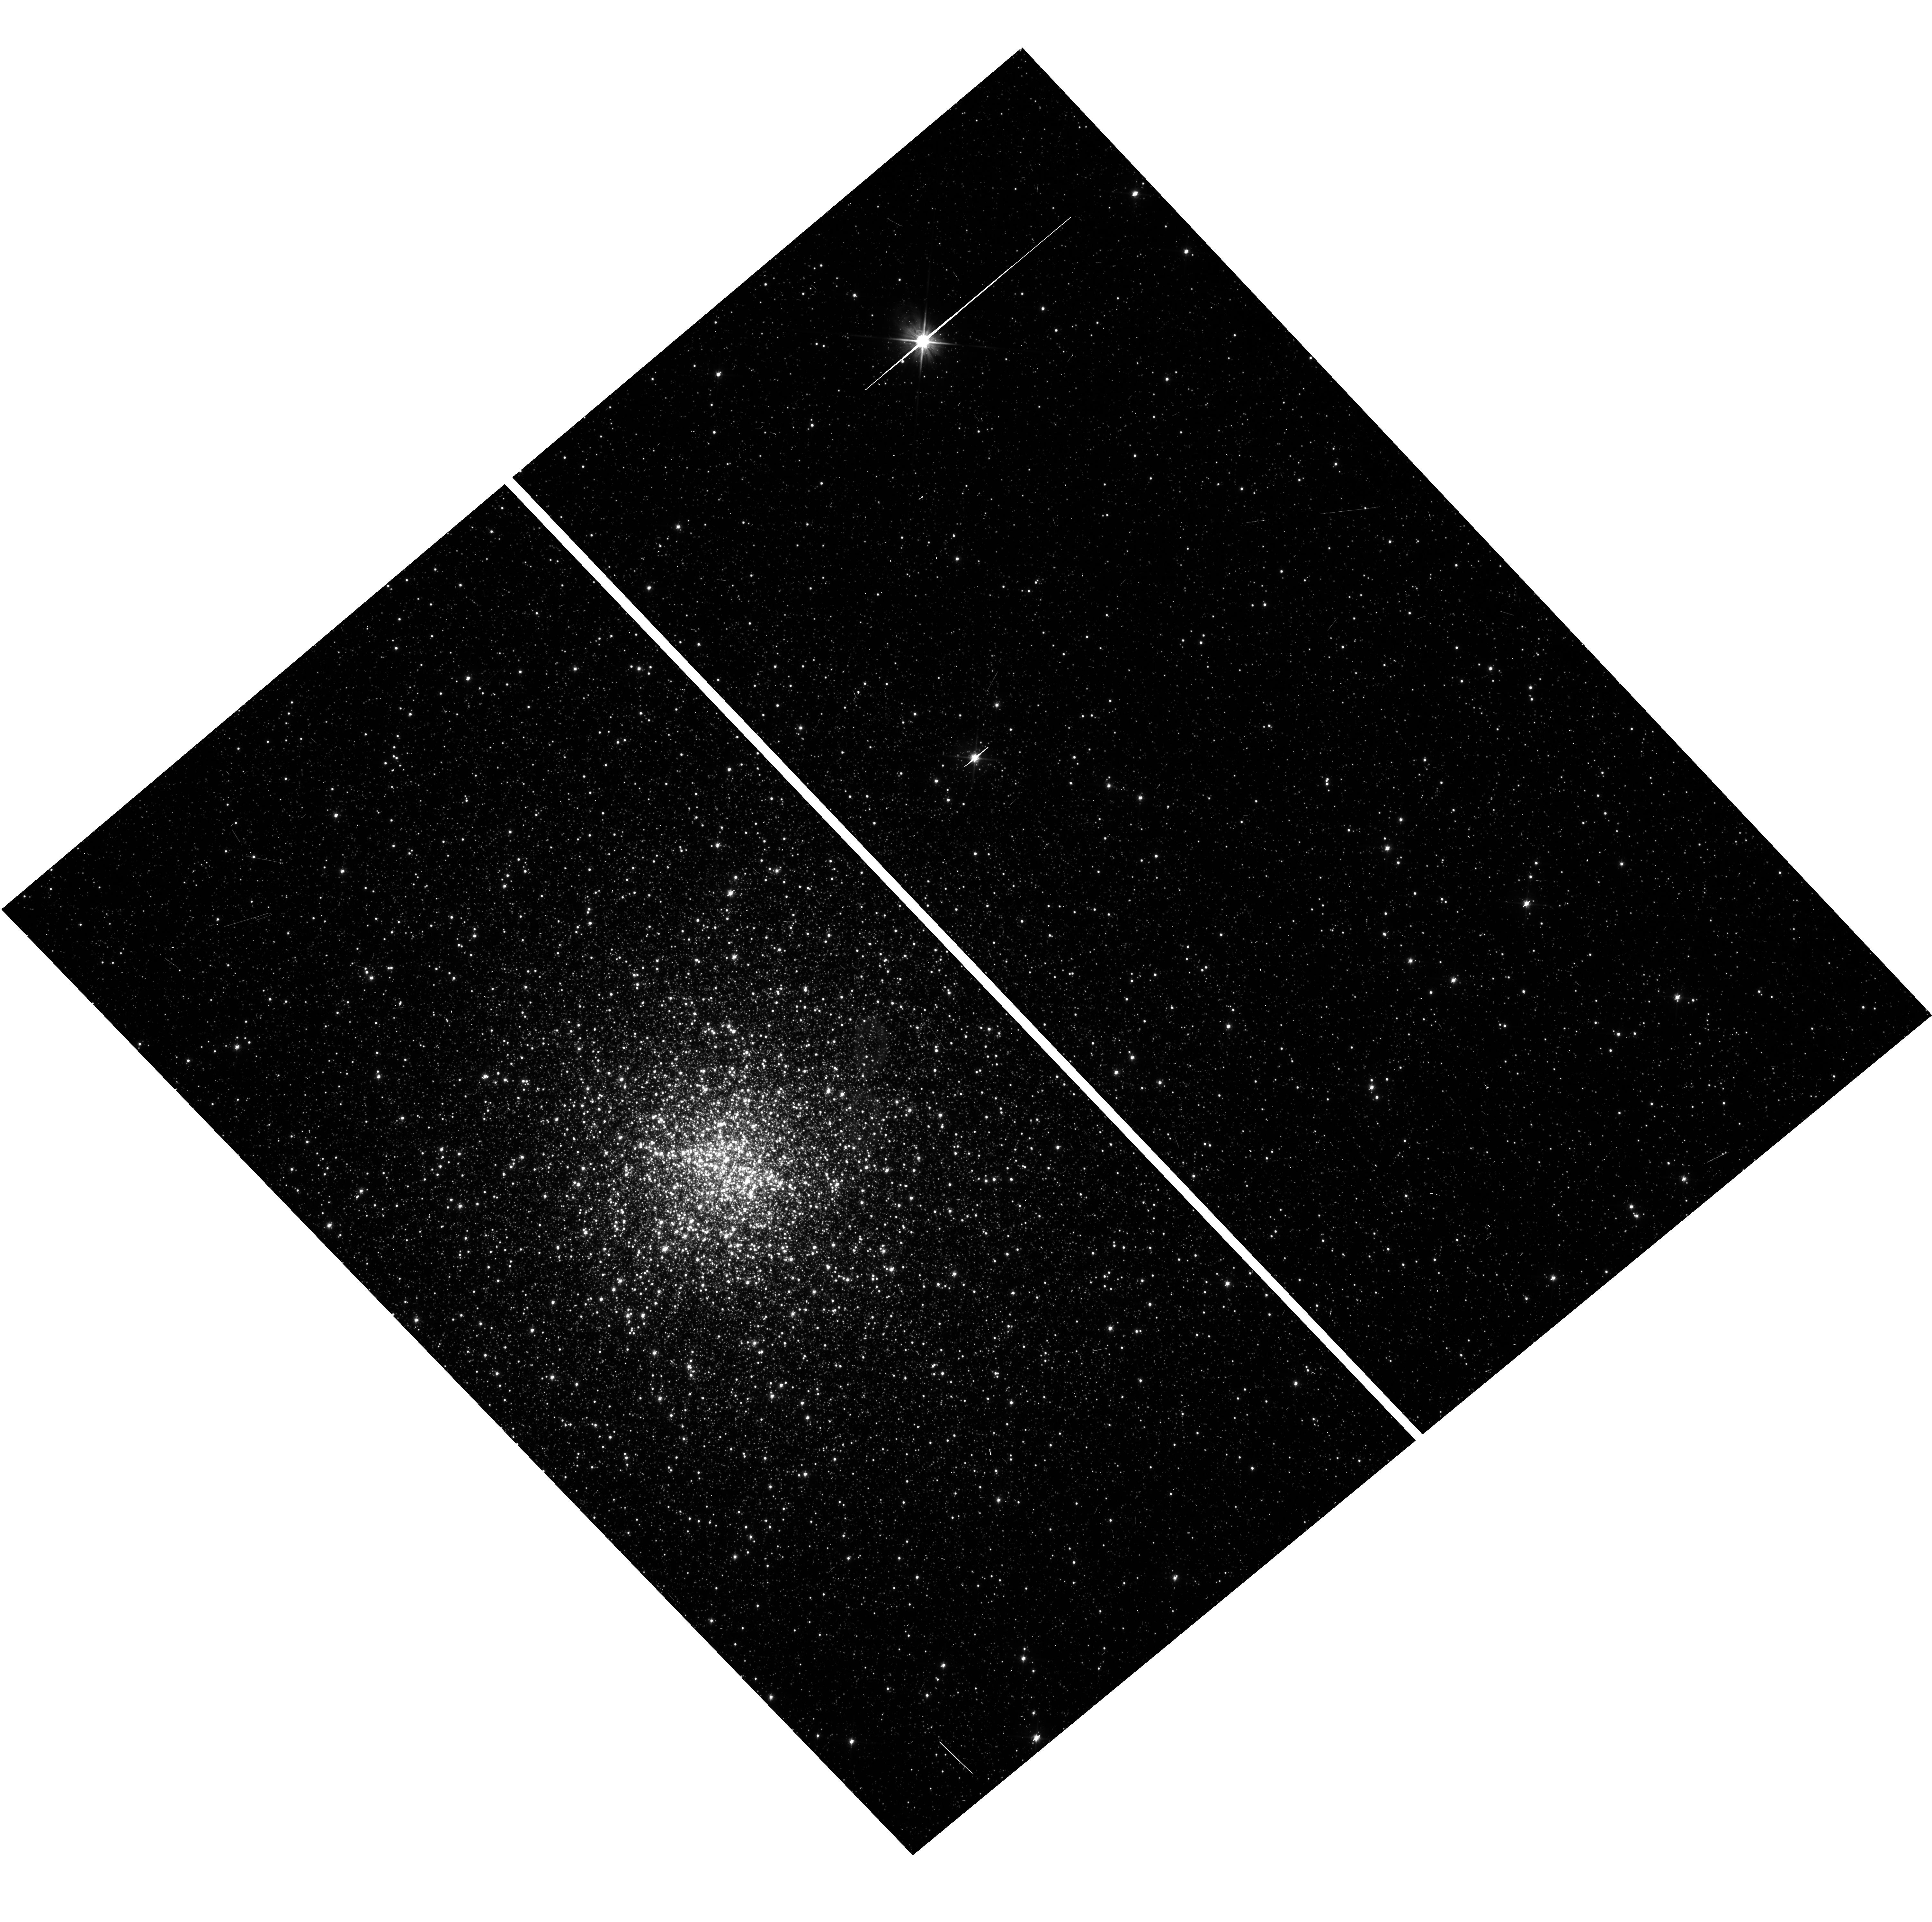
Target: PSR6440B. Instrument: WFC3/UVIS. Filter: F606W. Exposure: 6 min. Observation ID: hst_13410_07_wfc3_uvis_f606w_icaj07

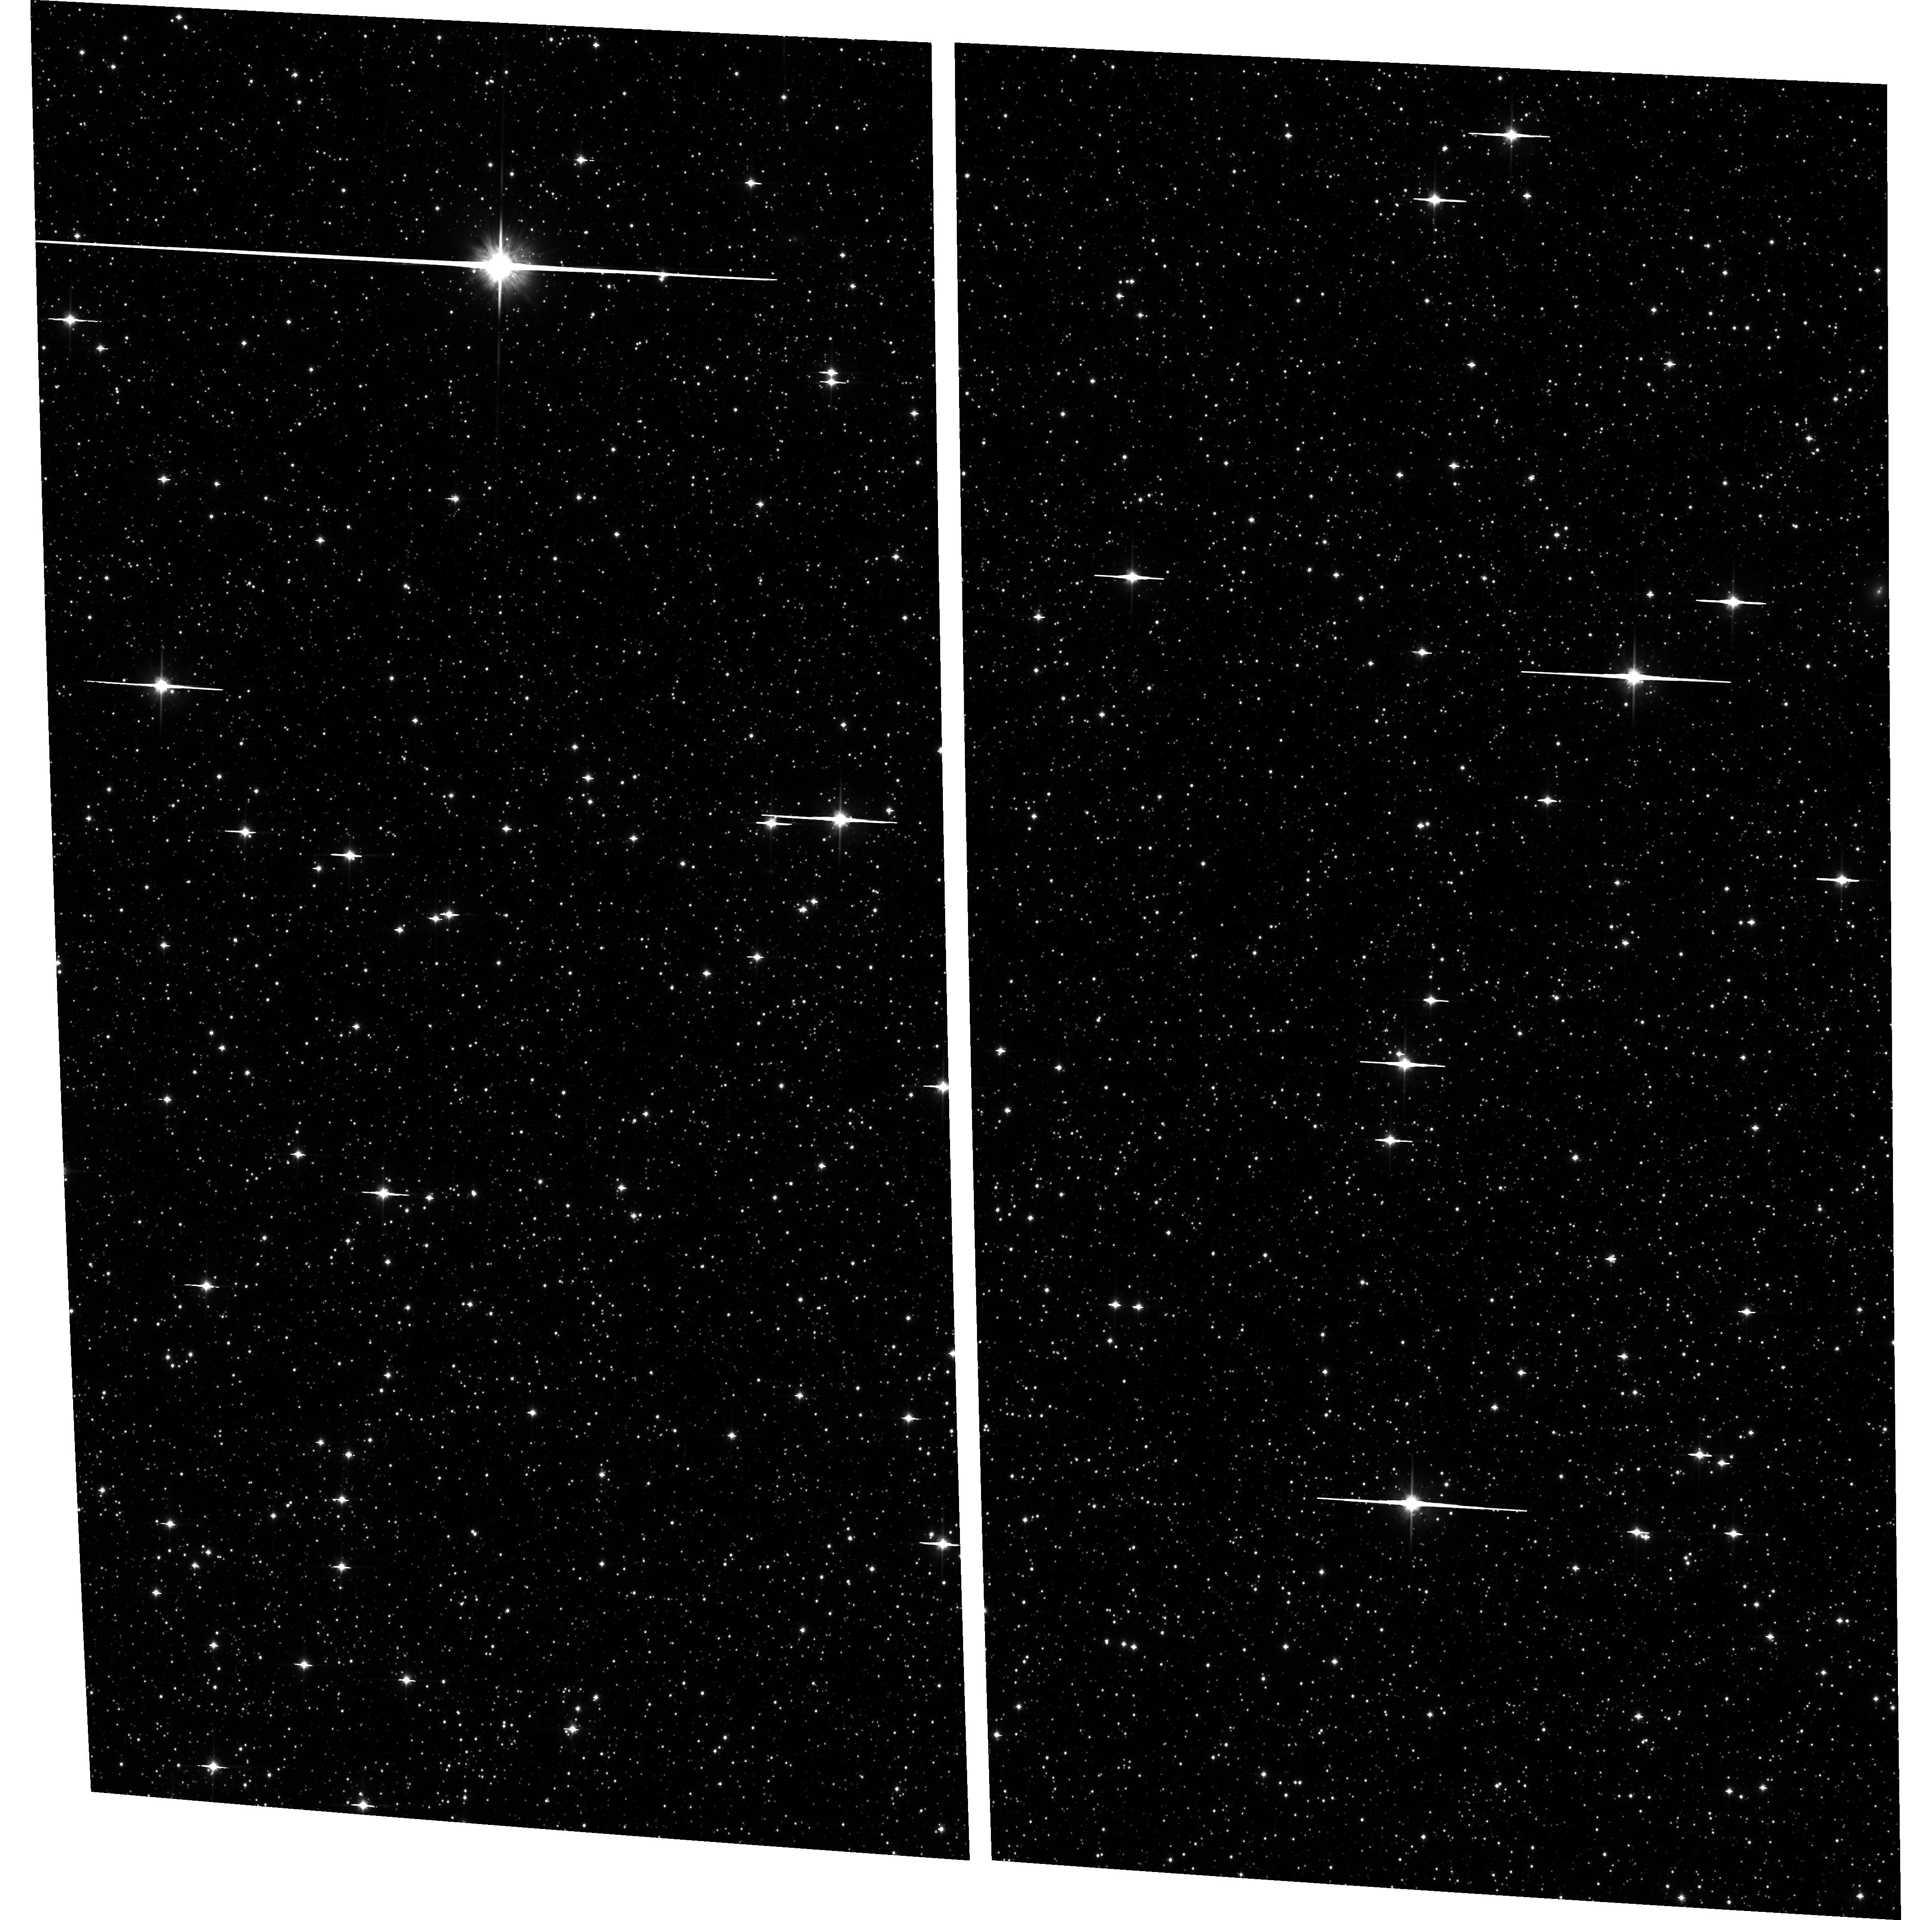
Target: field at RA 267.168°, Dec -20.297°. Instrument: ACS/WFC. Filter: F814W. Exposure: 25 min. Observation ID: hst_13410_04_acs_wfc_f814w_jcaj04

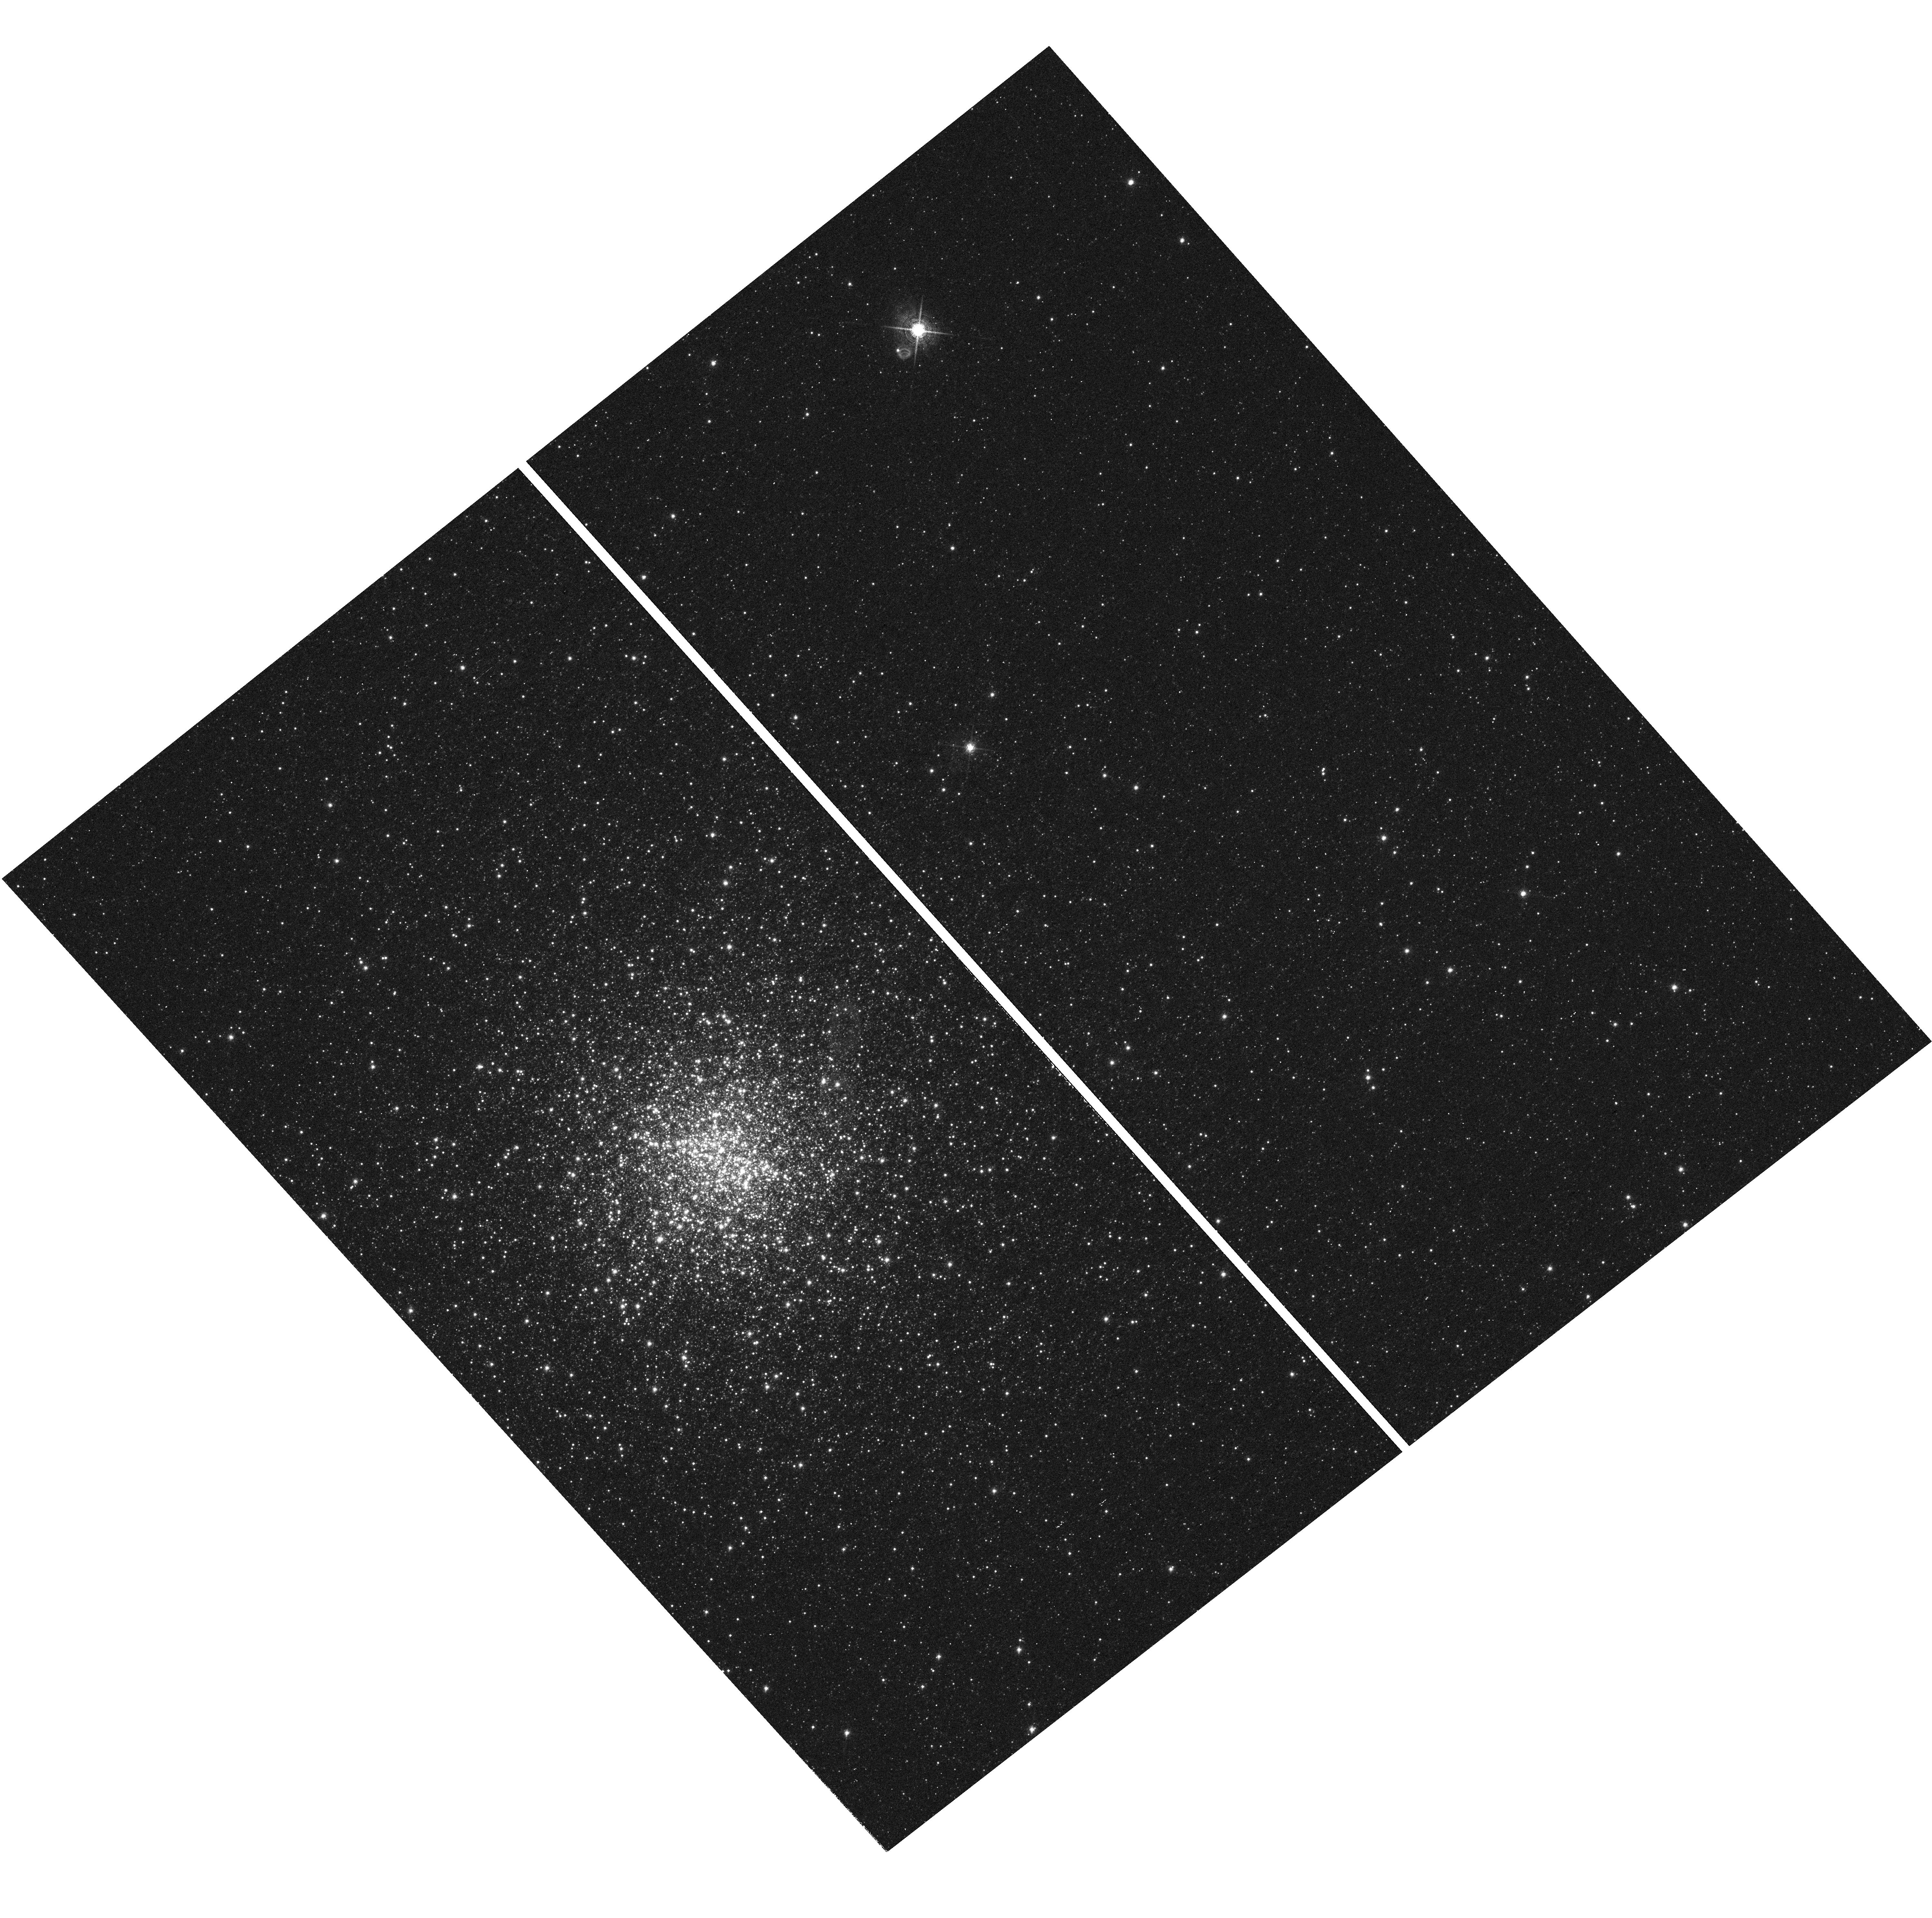
Target: PSR6440B. Instrument: WFC3/UVIS. Filter: F656N. Exposure: 31 min. Observation ID: hst_13410_10_wfc3_uvis_f656n_icaj10

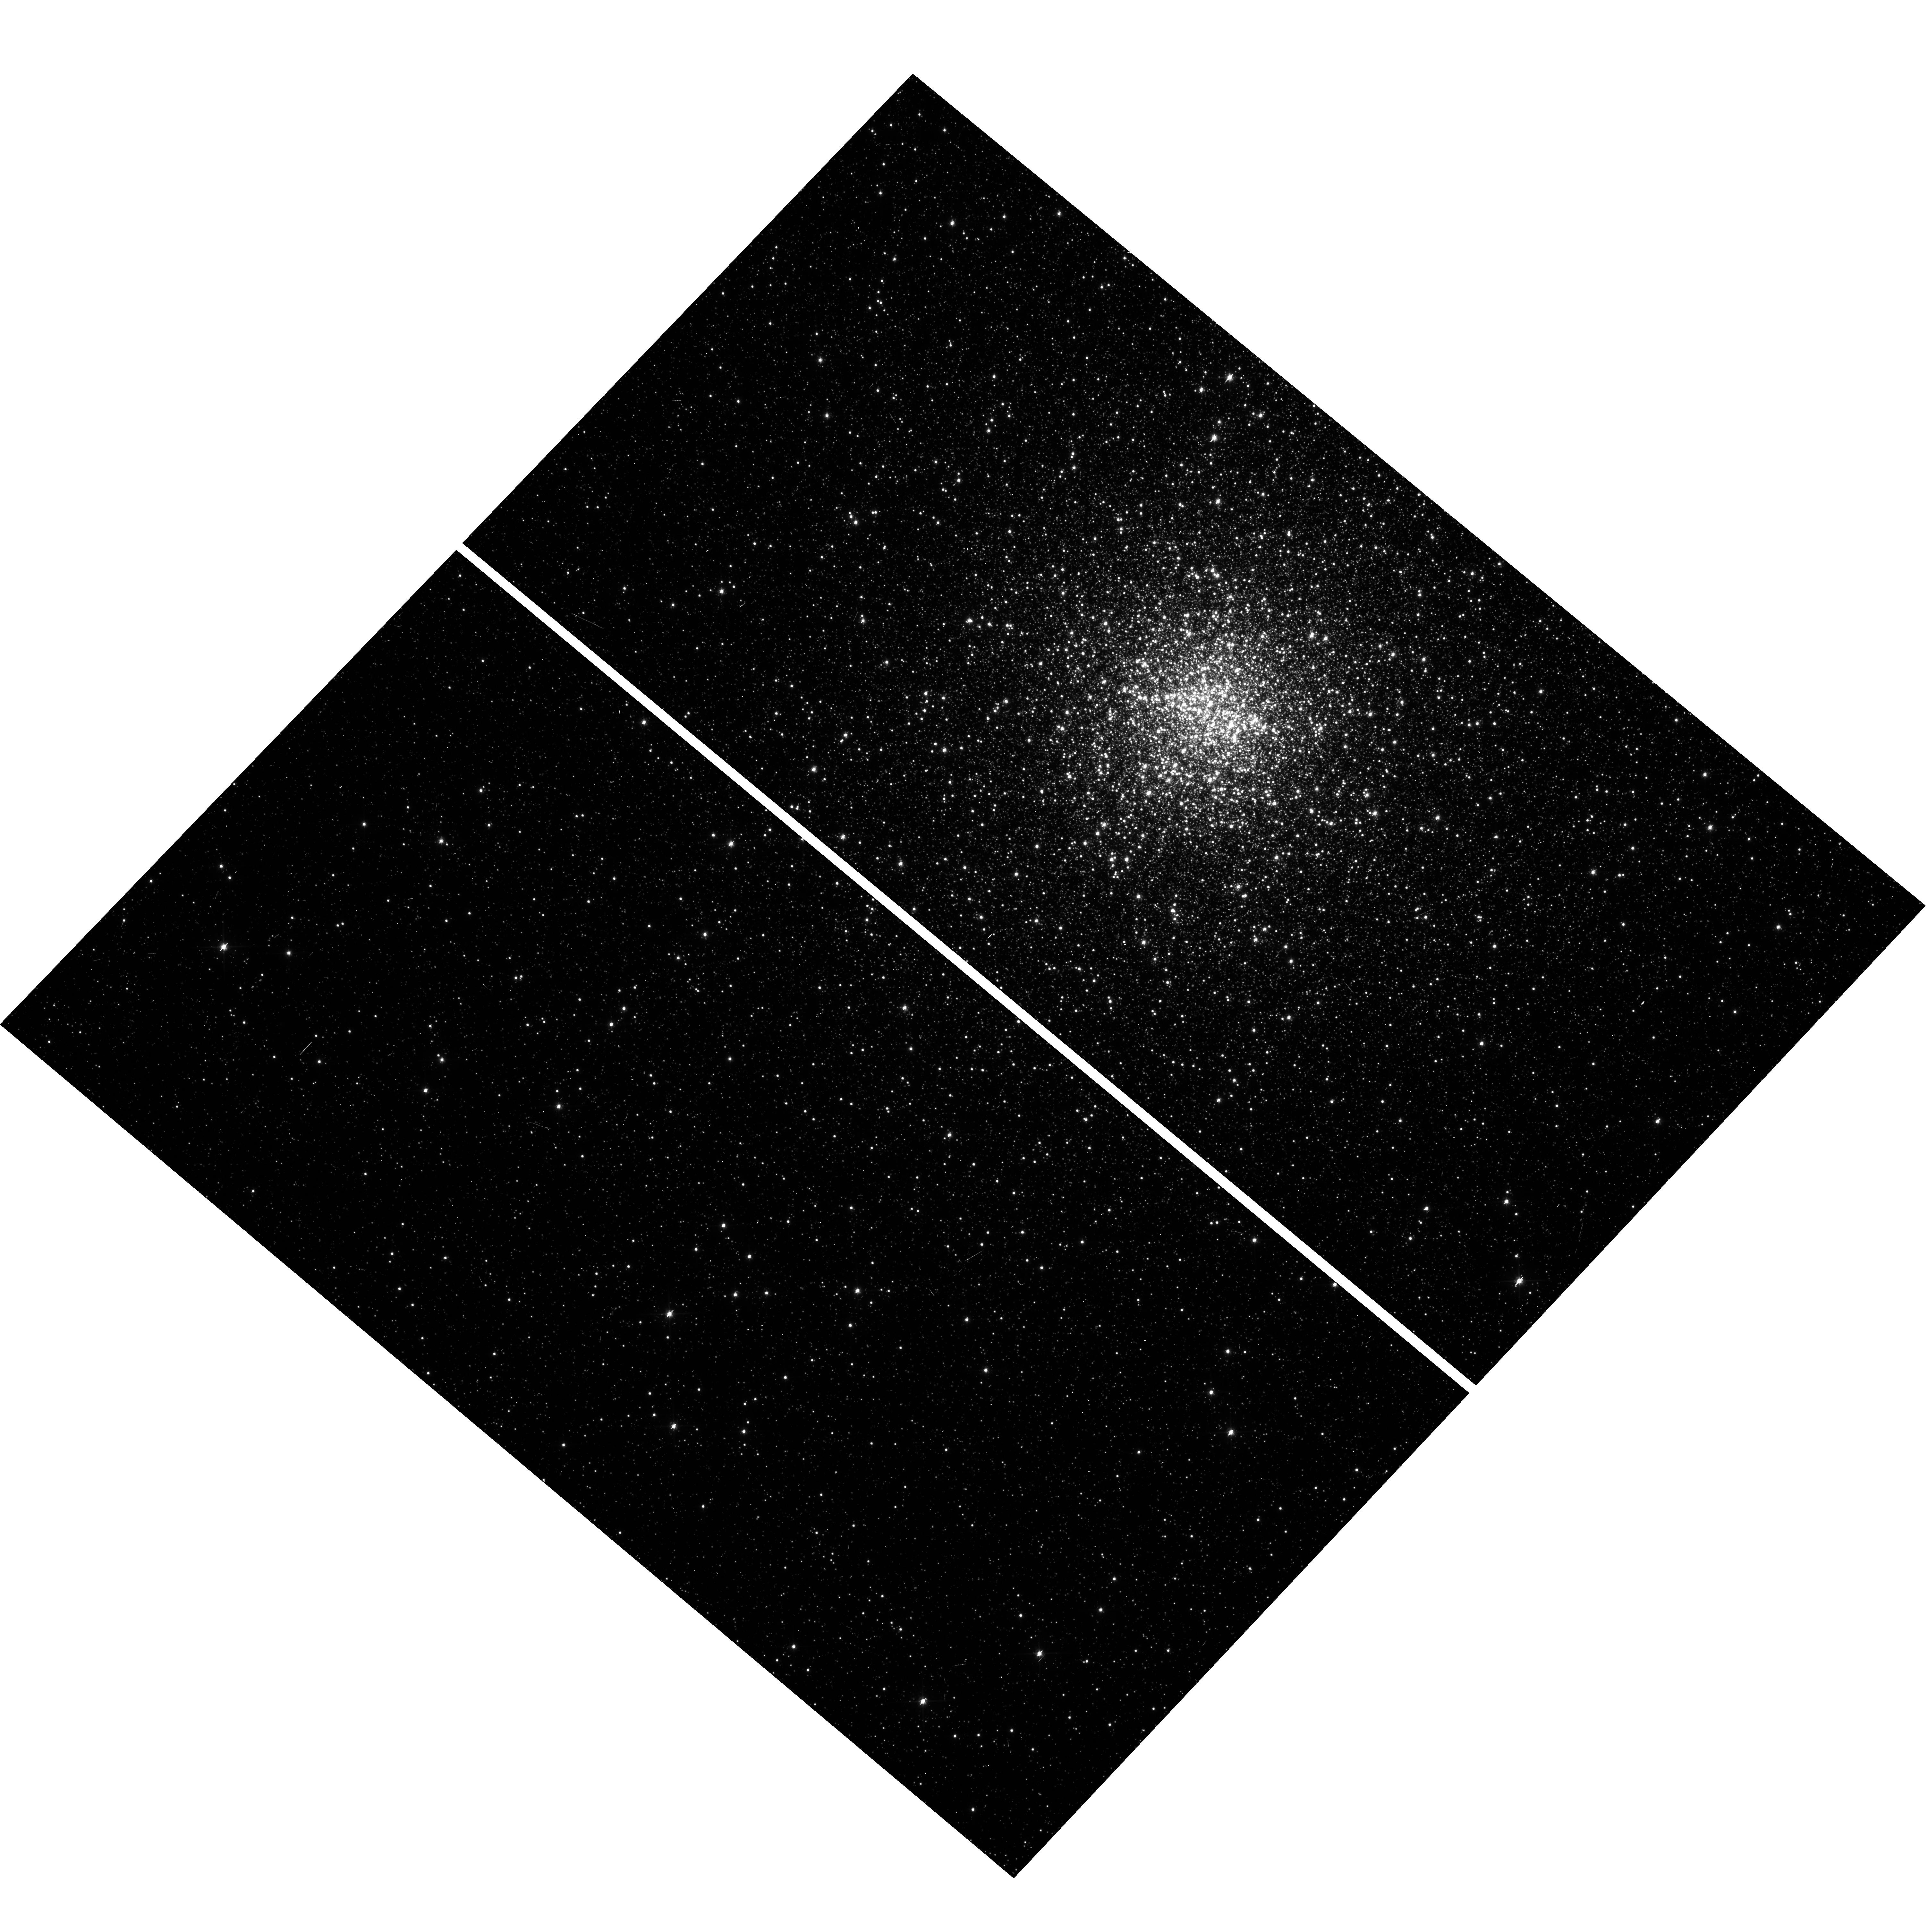
Target: PSR6440B. Instrument: WFC3/UVIS. Filter: F606W. Exposure: 6 min. Observation ID: hst_13410_12_wfc3_uvis_f606w_icaj12

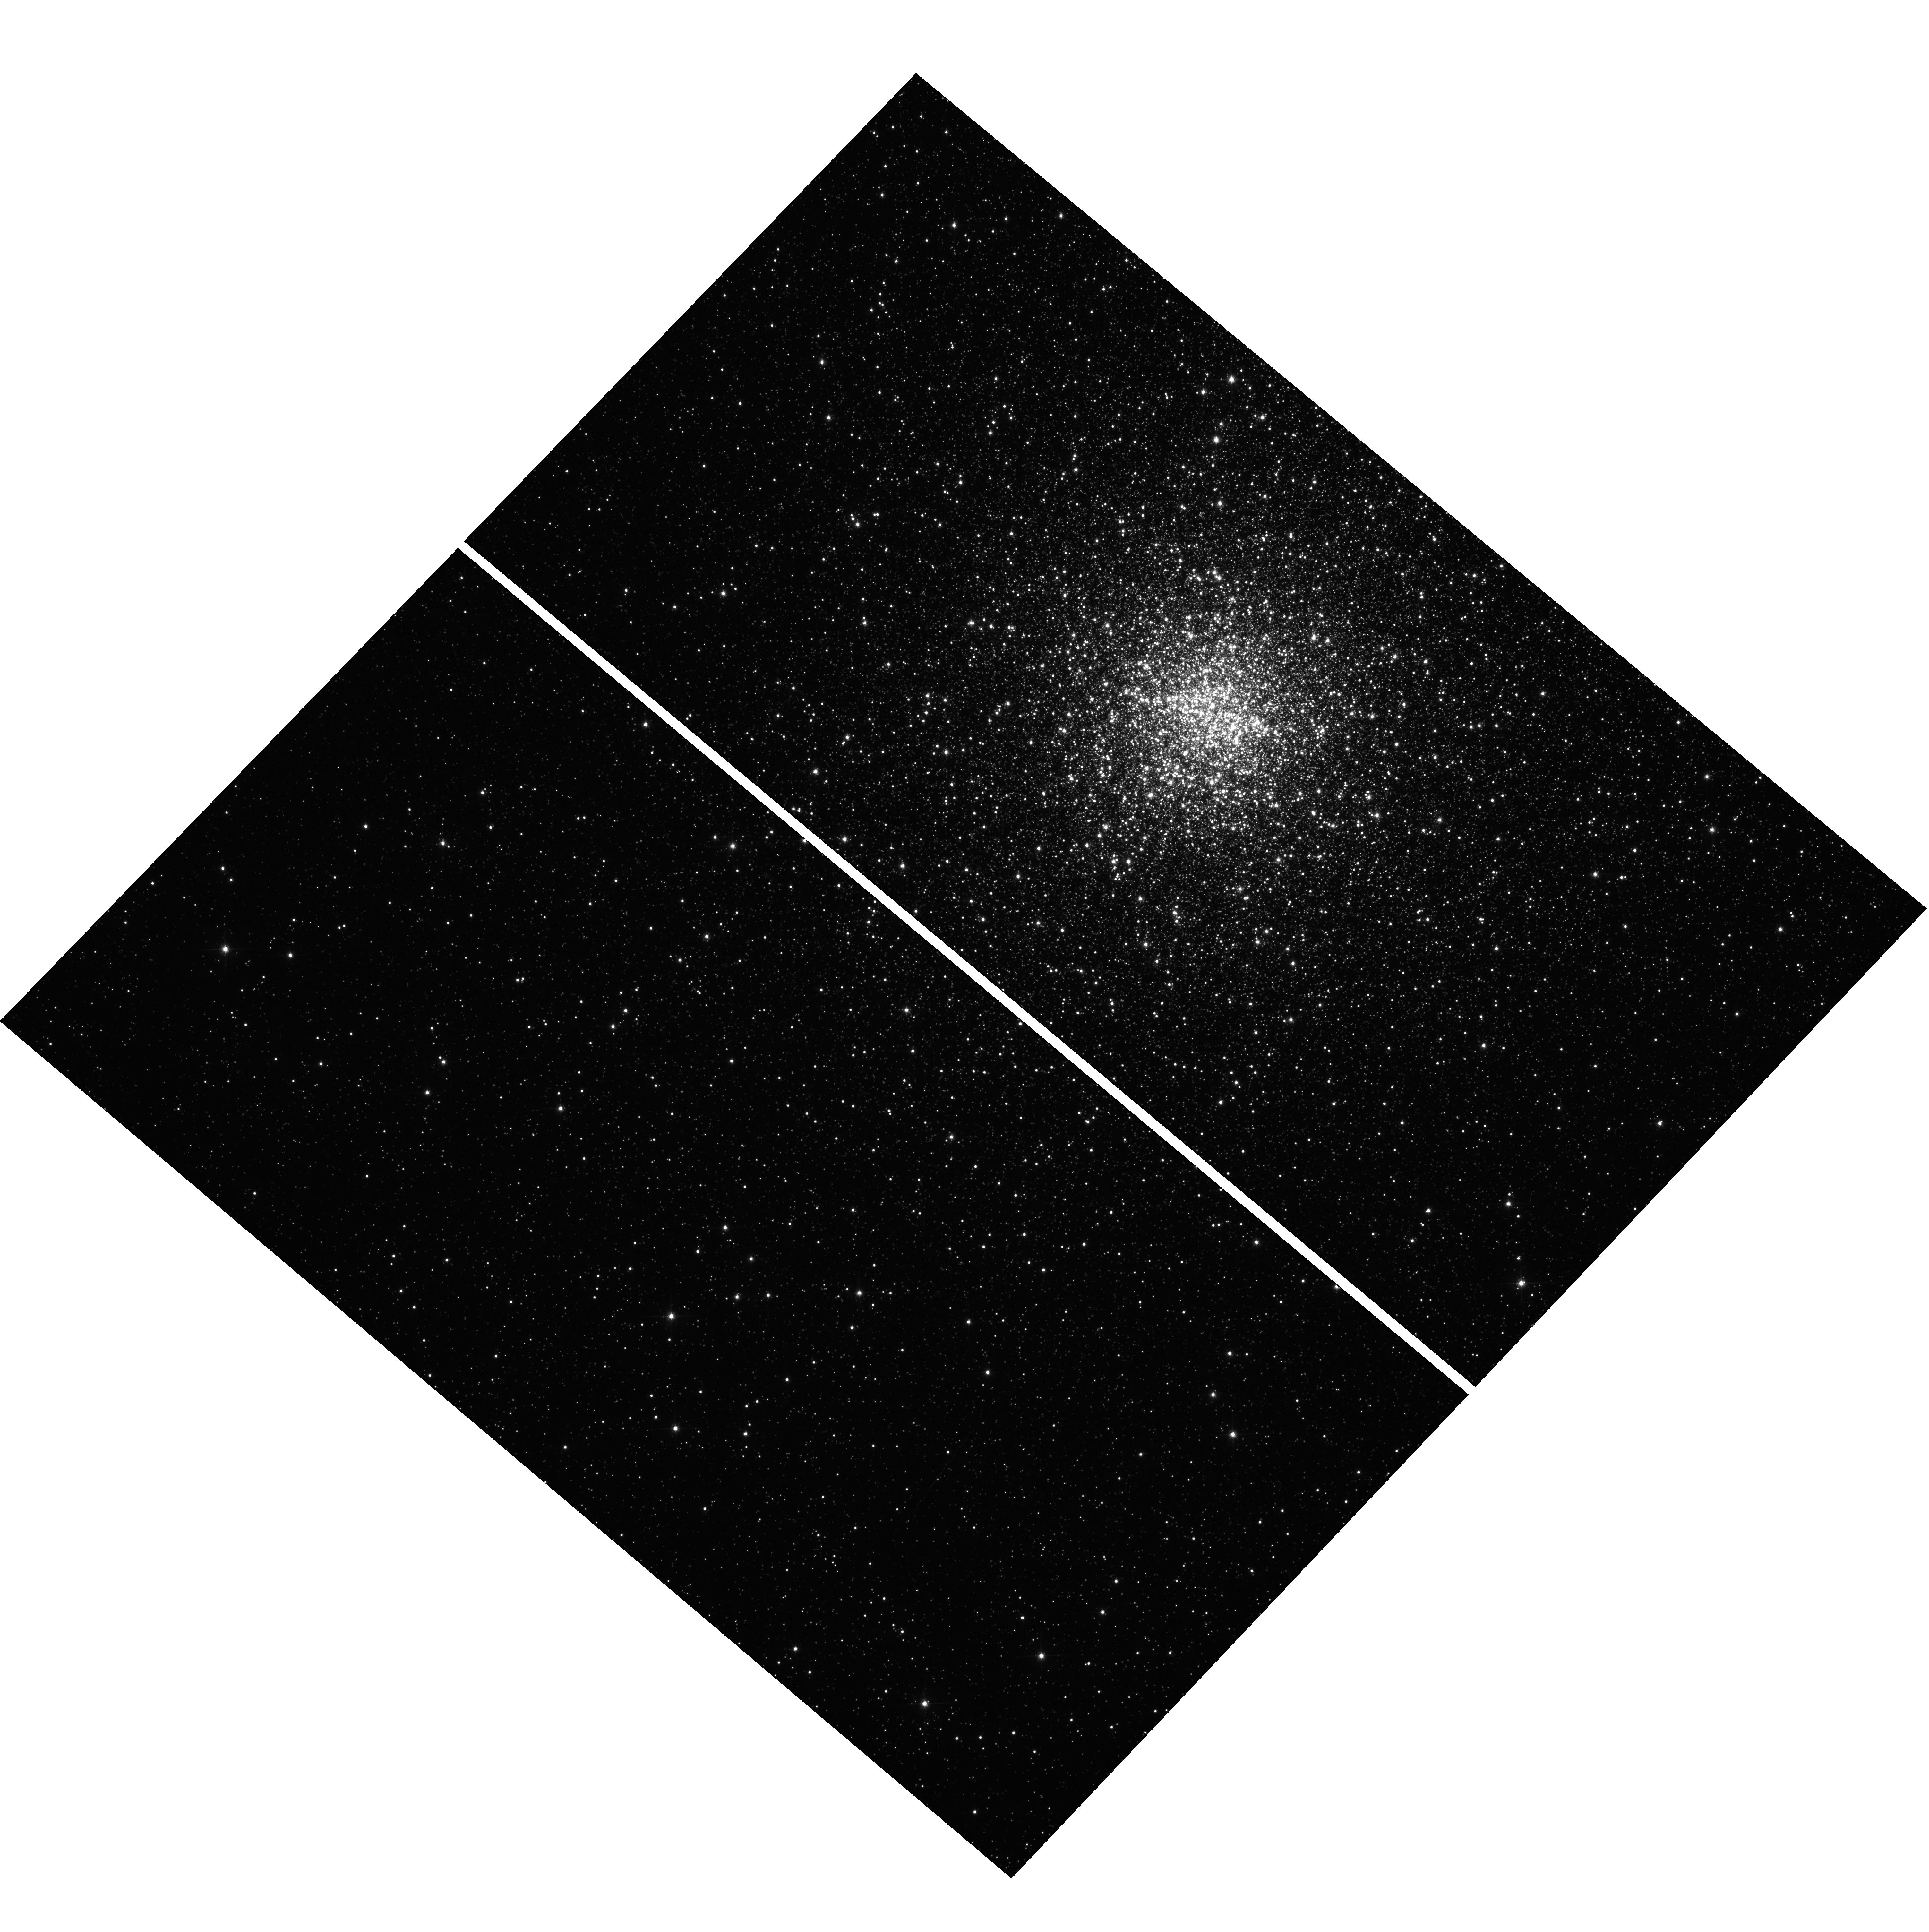
Target: PSR6440B. Instrument: WFC3/UVIS. Filter: F606W. Exposure: 7 min. Observation ID: hst_13410_14_wfc3_uvis_f606w_icaj14

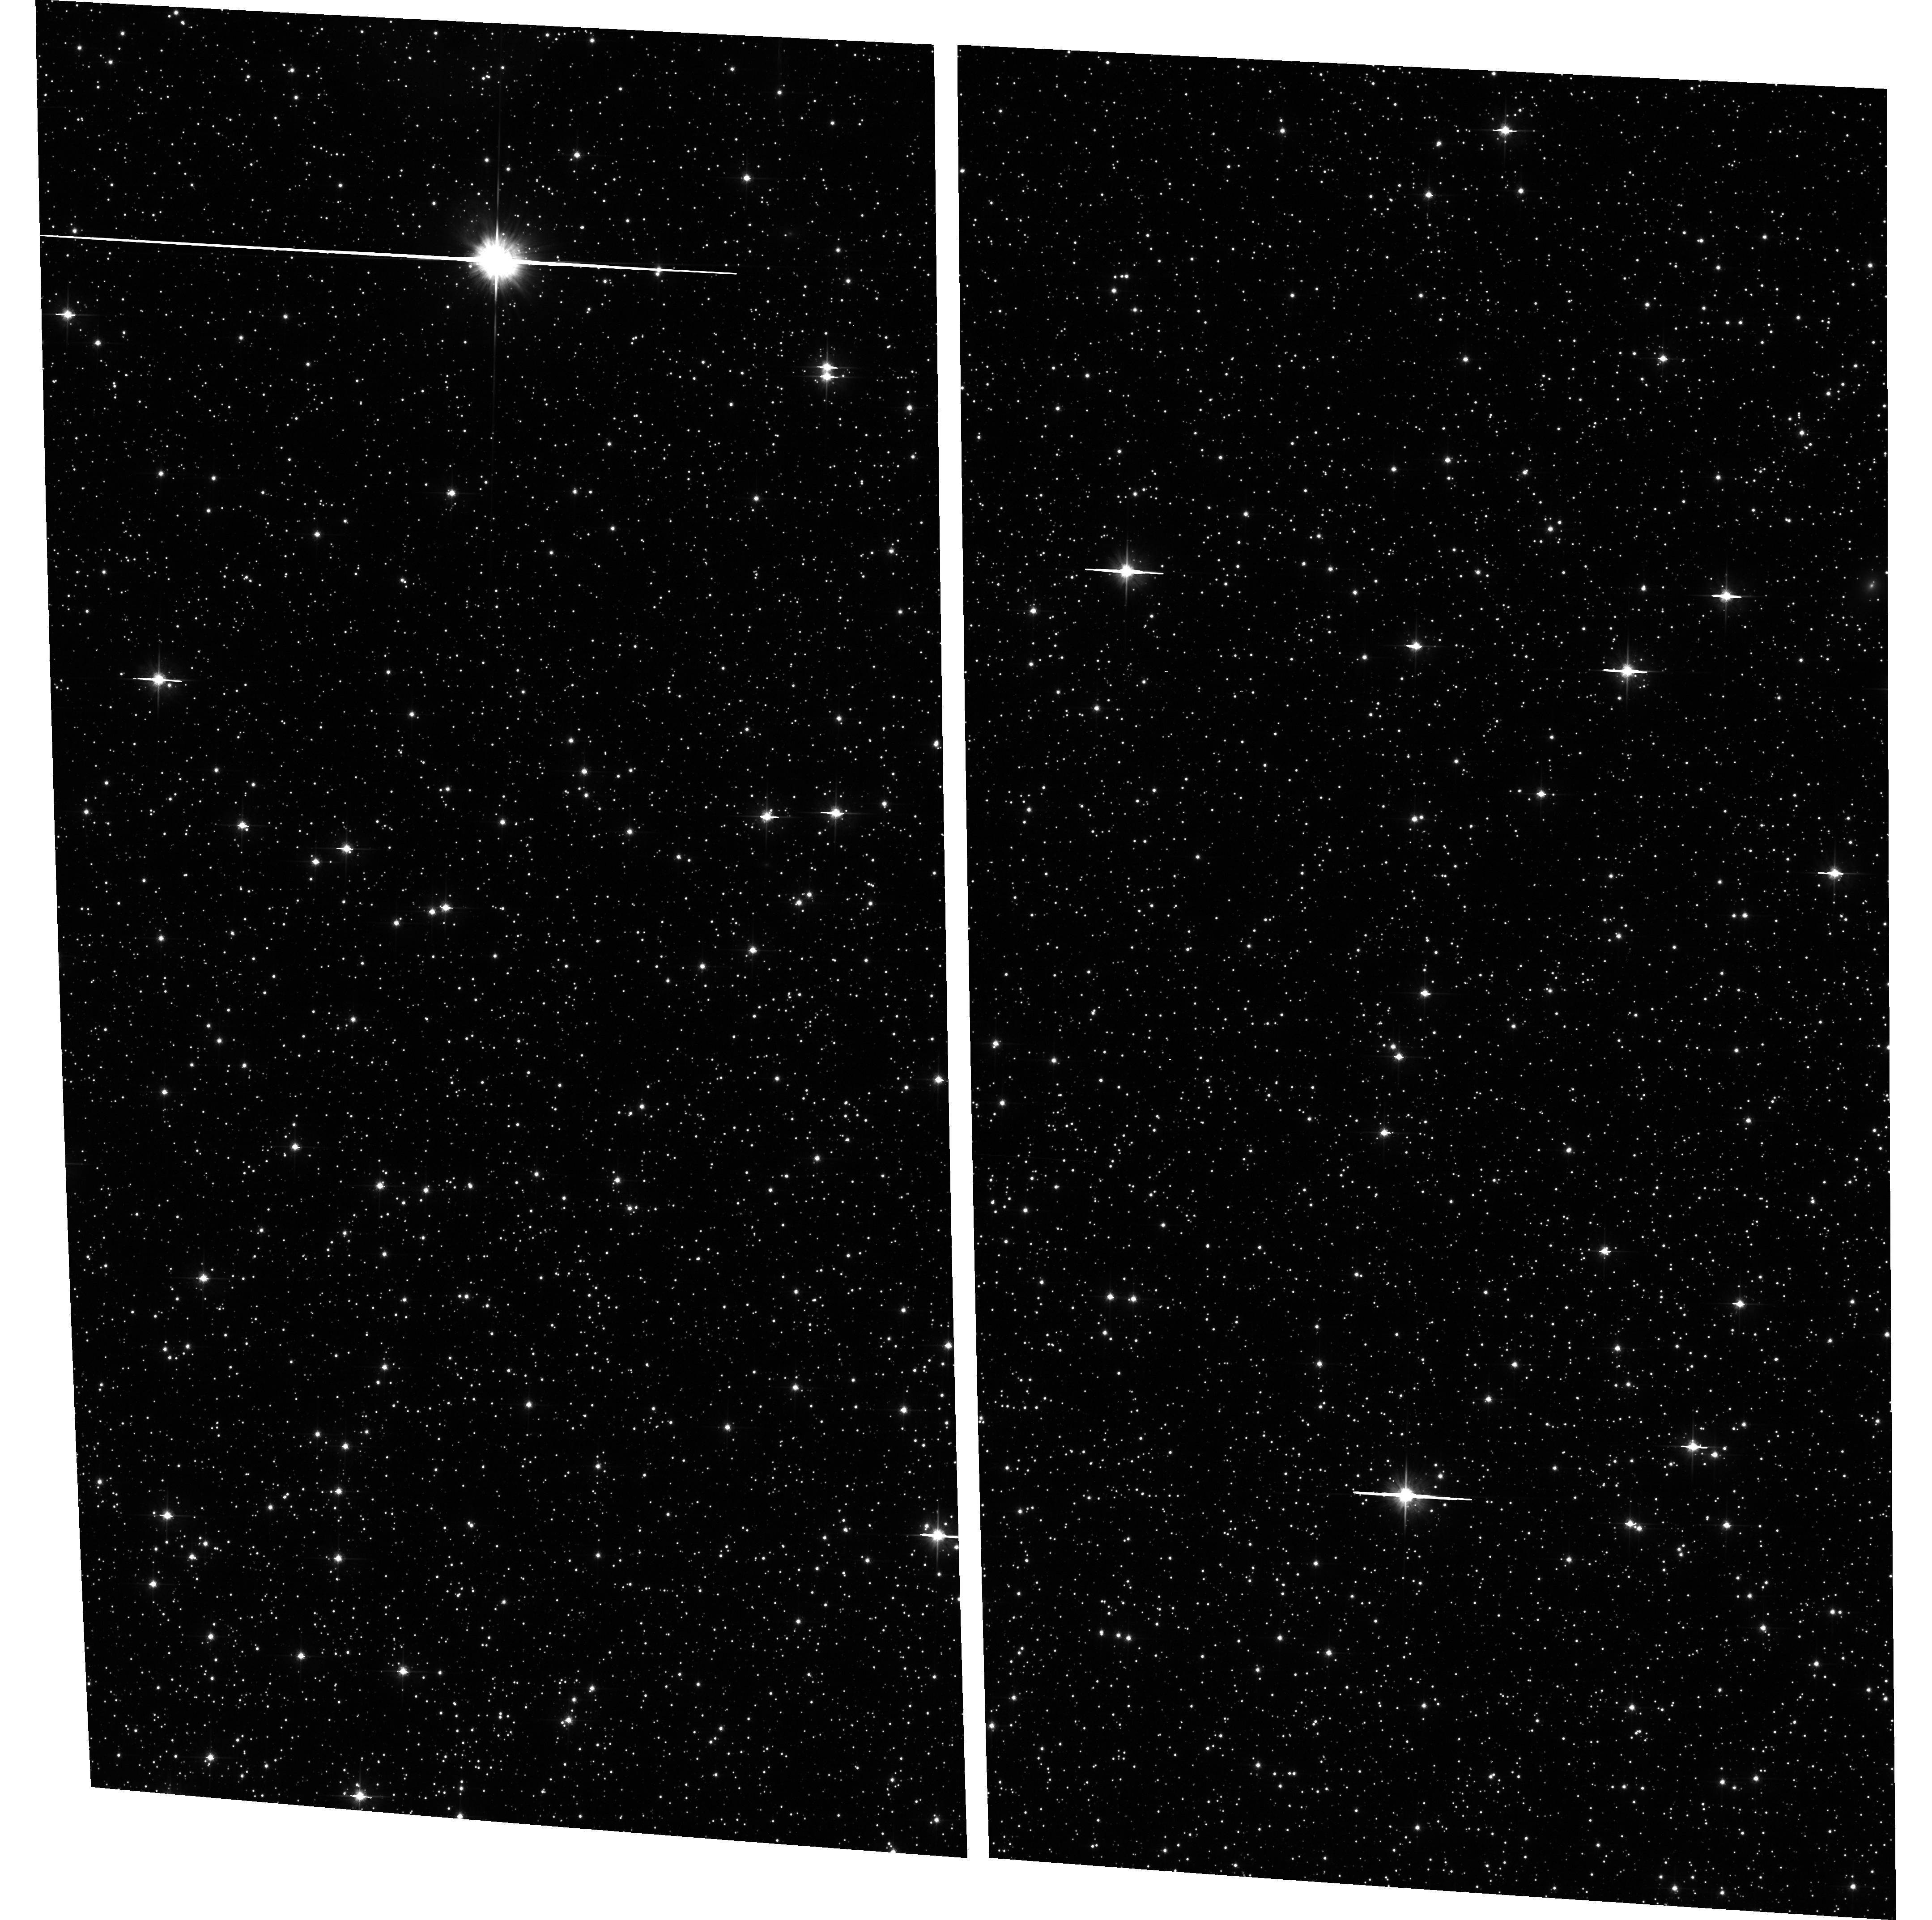
Target: field at RA 267.168°, Dec -20.297°. Instrument: ACS/WFC. Filter: F606W. Exposure: 25 min. Observation ID: hst_13410_05_acs_wfc_f606w_jcaj05

COSMIC-LAB: a BSS orbiting a NS? The companion to the supermassive NS in NGC6440. (PI: Pallanca, Cristina)

The observed radio properties of the binary millisecond pulsar PSR 6440B in the globular cluster NGC 6440 suggests that the neutron star (NS) could be as massive as 2.7 Msun. If confirmed, such a large value would severely challenge most of the equations of state of dense matter and put strong constraints to the formation scenarios of supermassive NSs. To confirm the expected value it is mandatory to identify the companion star to this unique object. From the analysis of Cycle 19 WFC3 images, we identified a promising candidate companion: it is a Blue Straggler Star (BSS) showing optical variability seemingly consistent with the orbital period of the system (P=20.55 d). However these data do not allow to precisely determine the BSS variability period and verify whether it coincides with the orbital period of the pulsar. Here we propose to perform time-resolved WFC3 observations in order to derive the BSS light curve with a temporal sampling appropriate for precisely and univocally establish its period and assess its coincidence with the pulsar orbital period. Once the candidate is confirmed, the light curve shape will constrain the orbital inclination and the mass ratio of the system. In turn, together with the companion mass estimated from stellar evolutionary tracks, this will yield the first direct estimate of the NS mass. Note that the prohibitive crowding conditions in the vicinity of the BSS prevent any attempt to perform ground-based observations or spectroscopic follow-ups. Hence the proposed project represents the only viable approach to solve the case of PSR 6440B, potentially leading to the discovery of the first known case of a BSS orbiting a MSP.